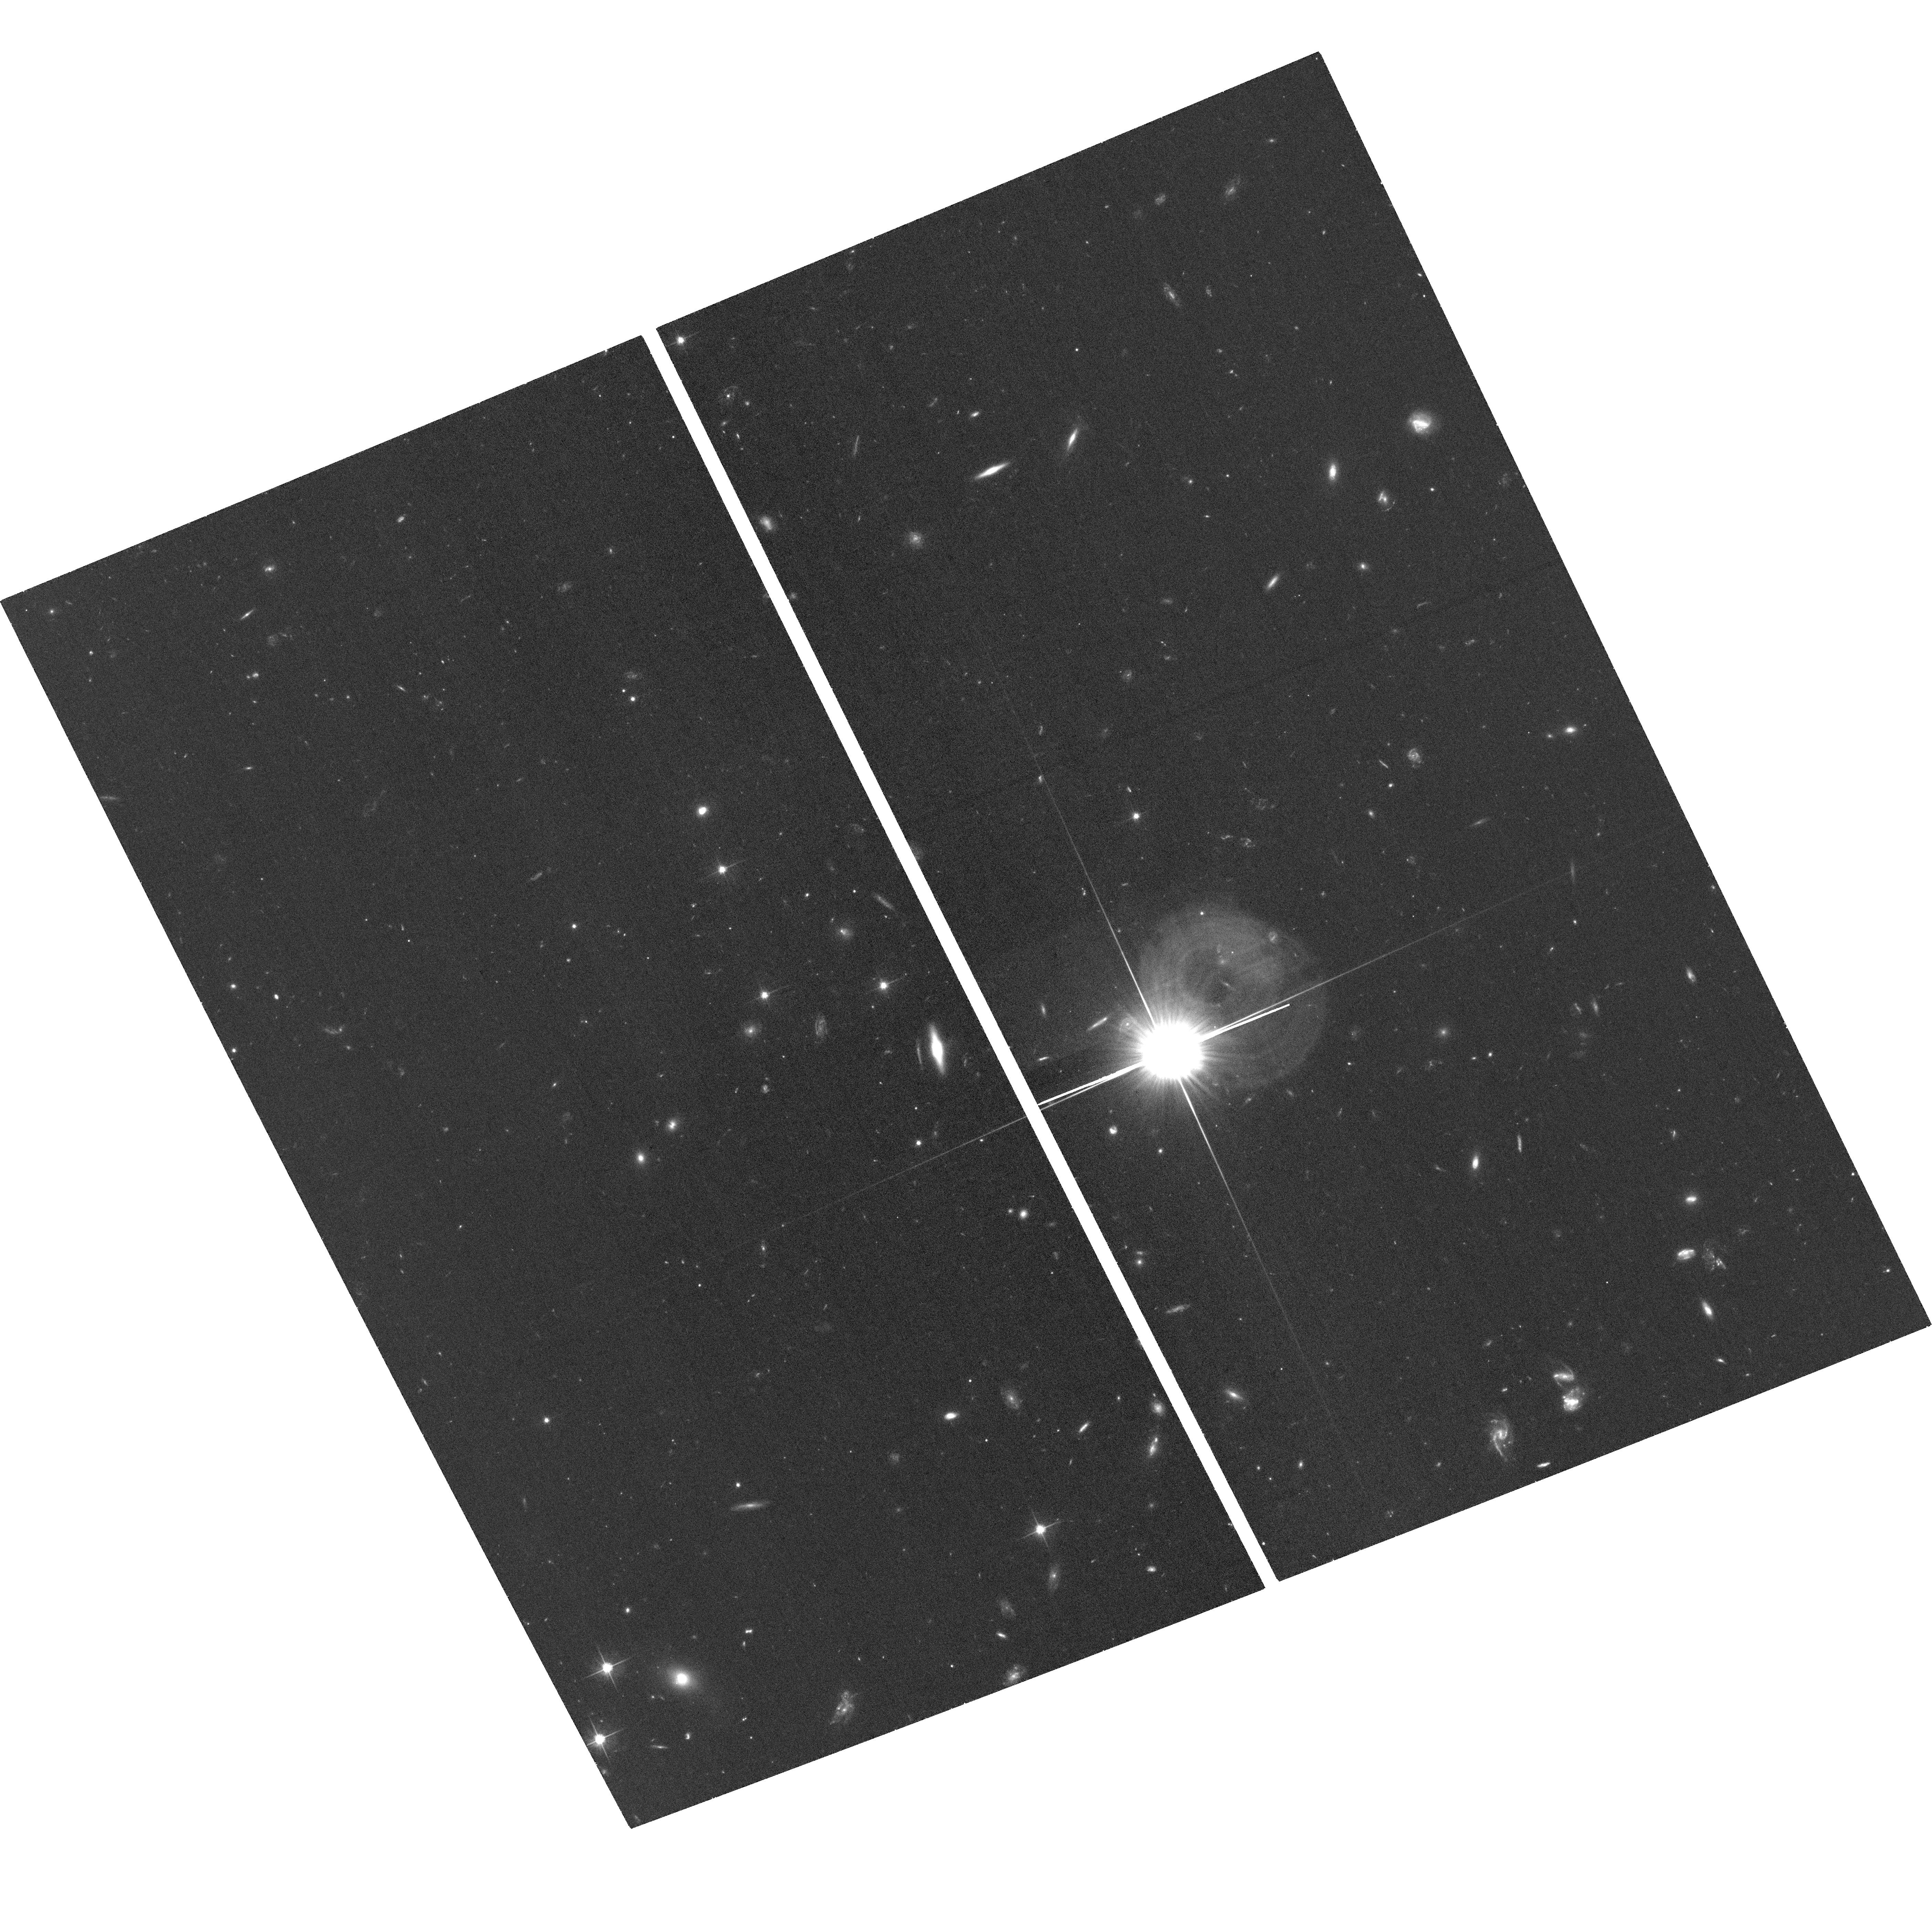
Target: VV2006-J095632.5+512824. Instrument: ACS/WFC. Filter: F606W. Exposure: 35 min. Observation ID: hst_15872_01_acs_wfc_f606w_je3001

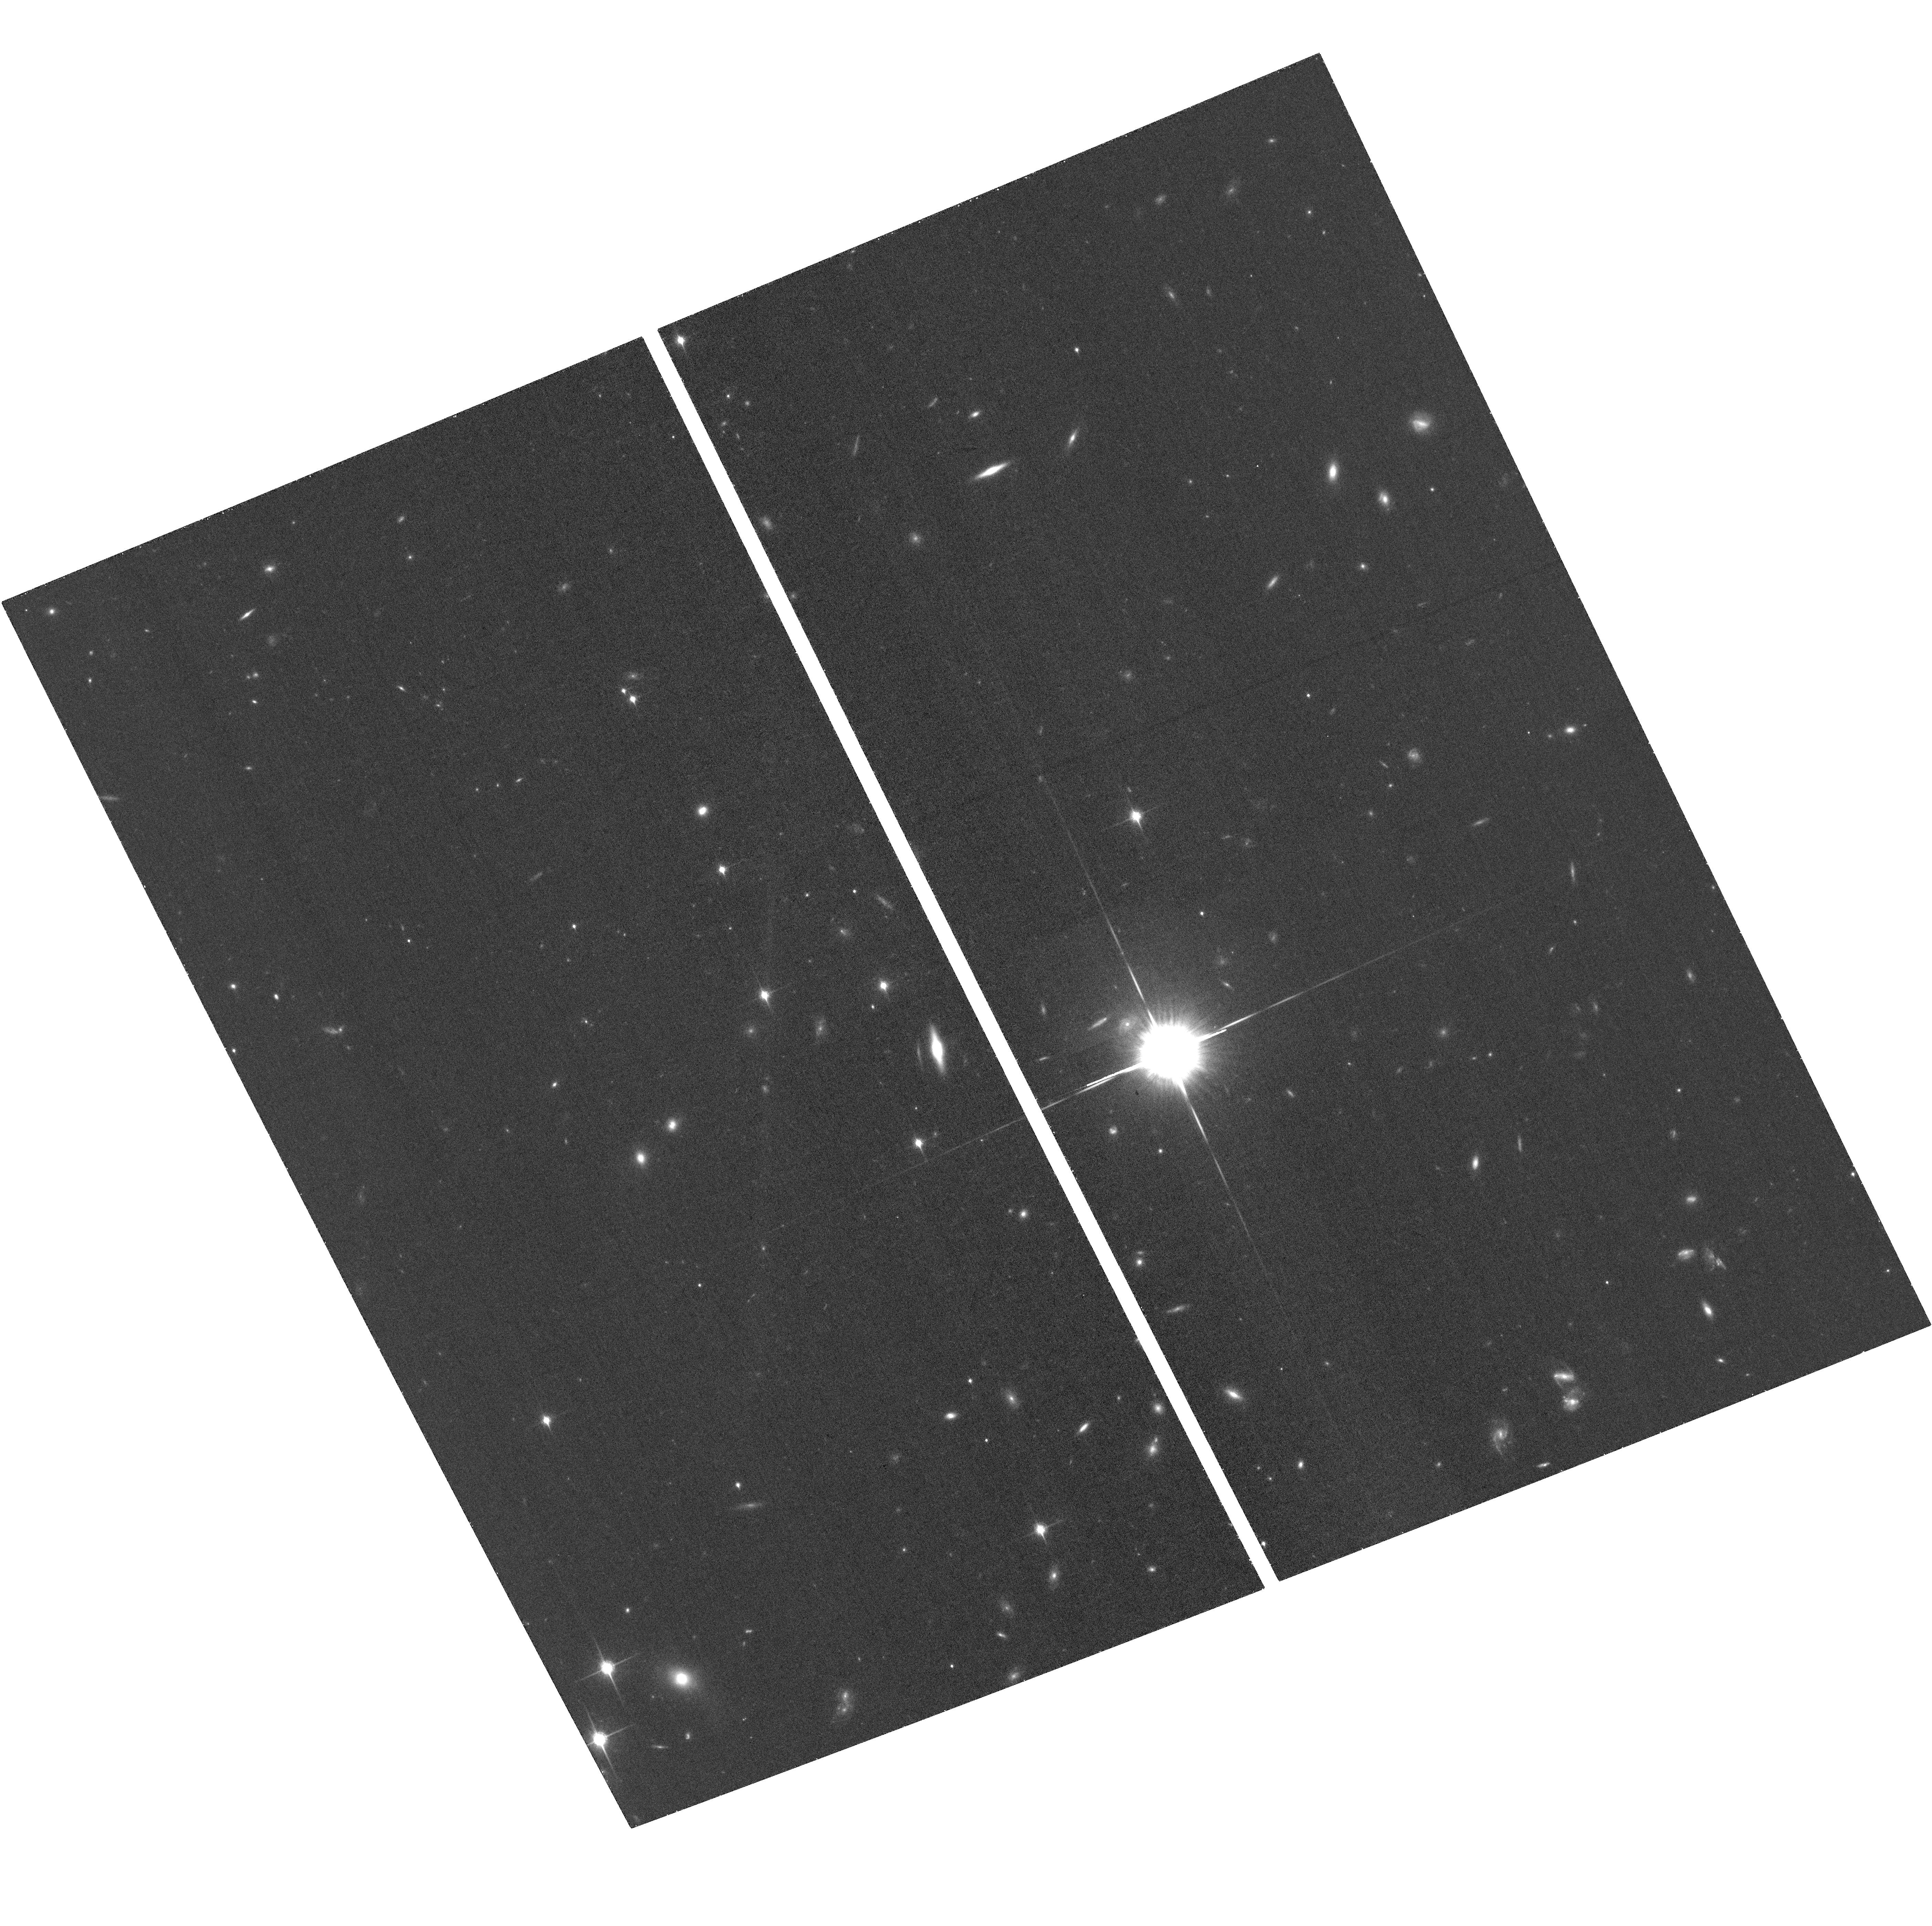
Target: VV2006-J095632.5+512824. Instrument: ACS/WFC. Filter: F850LP. Exposure: 38 min. Observation ID: hst_15872_01_acs_wfc_f850lp_je3001

Understanding an Extreme QSO: The Curious Case of SDSS 0956+5128 (PI: Steinhardt, Charles)

SDSS 0956+5128 is an object unlike any other quasar in the SDSS catalog, and challenges our understanding of quasar broad-line regions. There is a wealth of ground-based observations on different instruments and at different wavelengths showing its narrow lines, Balmer lines, and MgII to all lie at substantially different velocities. The most promising of several possible explanations might be an analog of a tidal disruption event during the merger of two supermassive black holes, a stage of the merger process that has never been seen before. HST is uniquely able to shed substantial light on this puzzle in two ways. (1) Imaging with ACS will resolve emission from the host galaxy, determining whether the quasar emission is offset from the galactic bulge, as appears likely from ground-based Subaru IRCS AO observations, and whether the galaxy has undergone a recent merger. (2) STIS spectroscopy will be used to measure the velocity offset and profile of the CIV line, which cannot be seen from the ground. Because CIV is a higher ionization line than HB and MgII and its broad-line region is at ~1/10 the radius, it provides an ideal test of whether SDSS 0956+5128 is undergoing a supermassive black hole merger and a good indicator of the dynamics of the inner broad-line region.